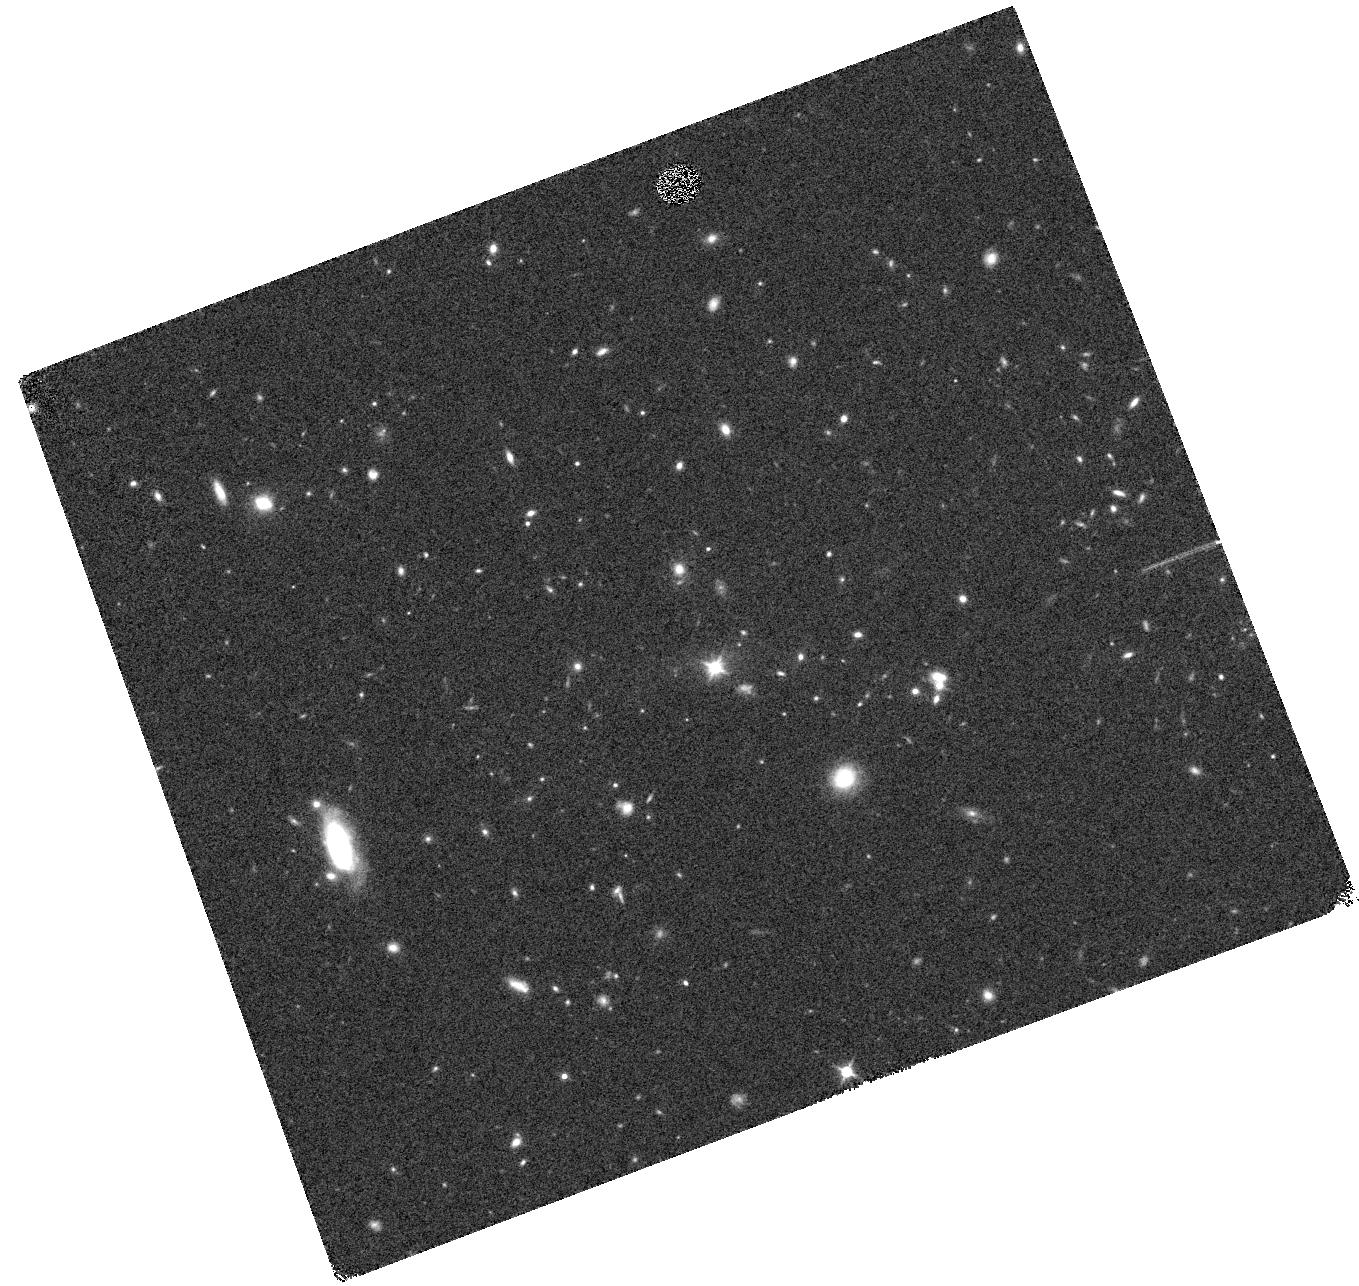
Target: J1300+4009. Instrument: WFC3/IR. Filter: F140W. Exposure: 9 min. Observation ID: hst_13740_27_wfc3_ir_f140w_icou27

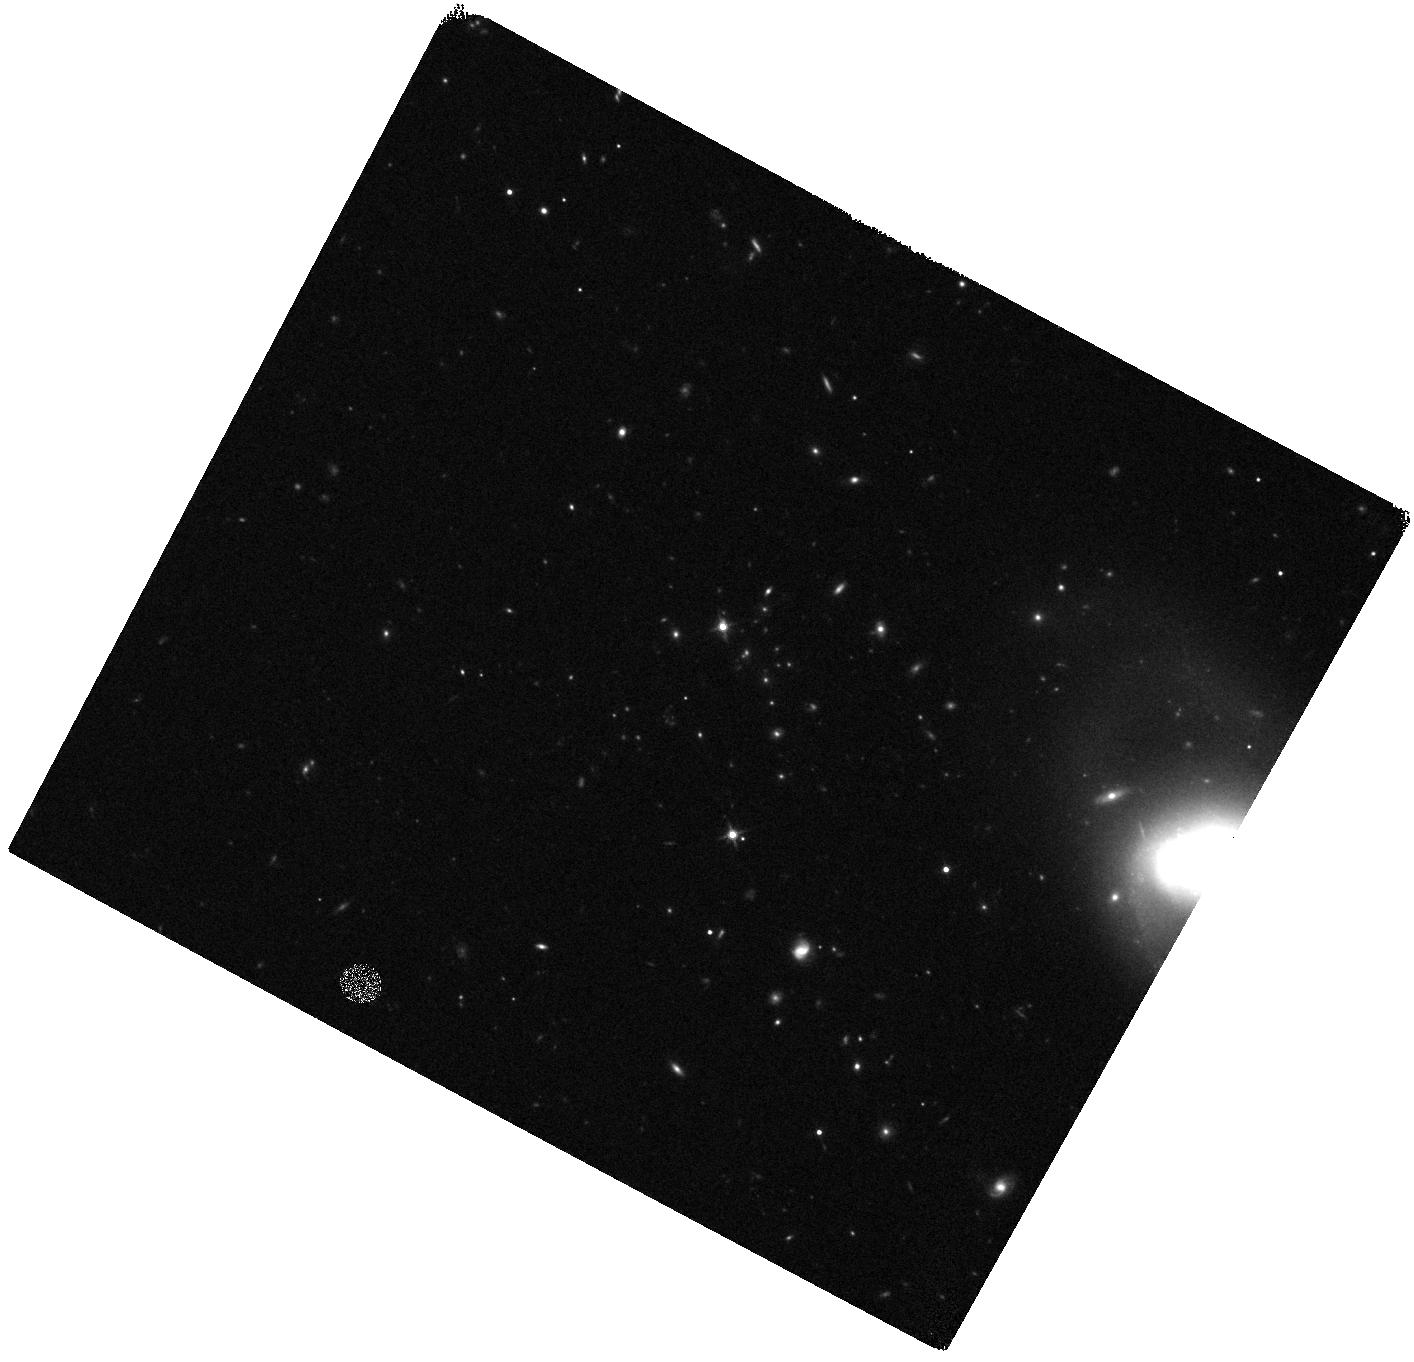
Target: J1052+0806. Instrument: WFC3/IR. Filter: F140W. Exposure: 8 min. Observation ID: hst_13740_19_wfc3_ir_f140w_icou19

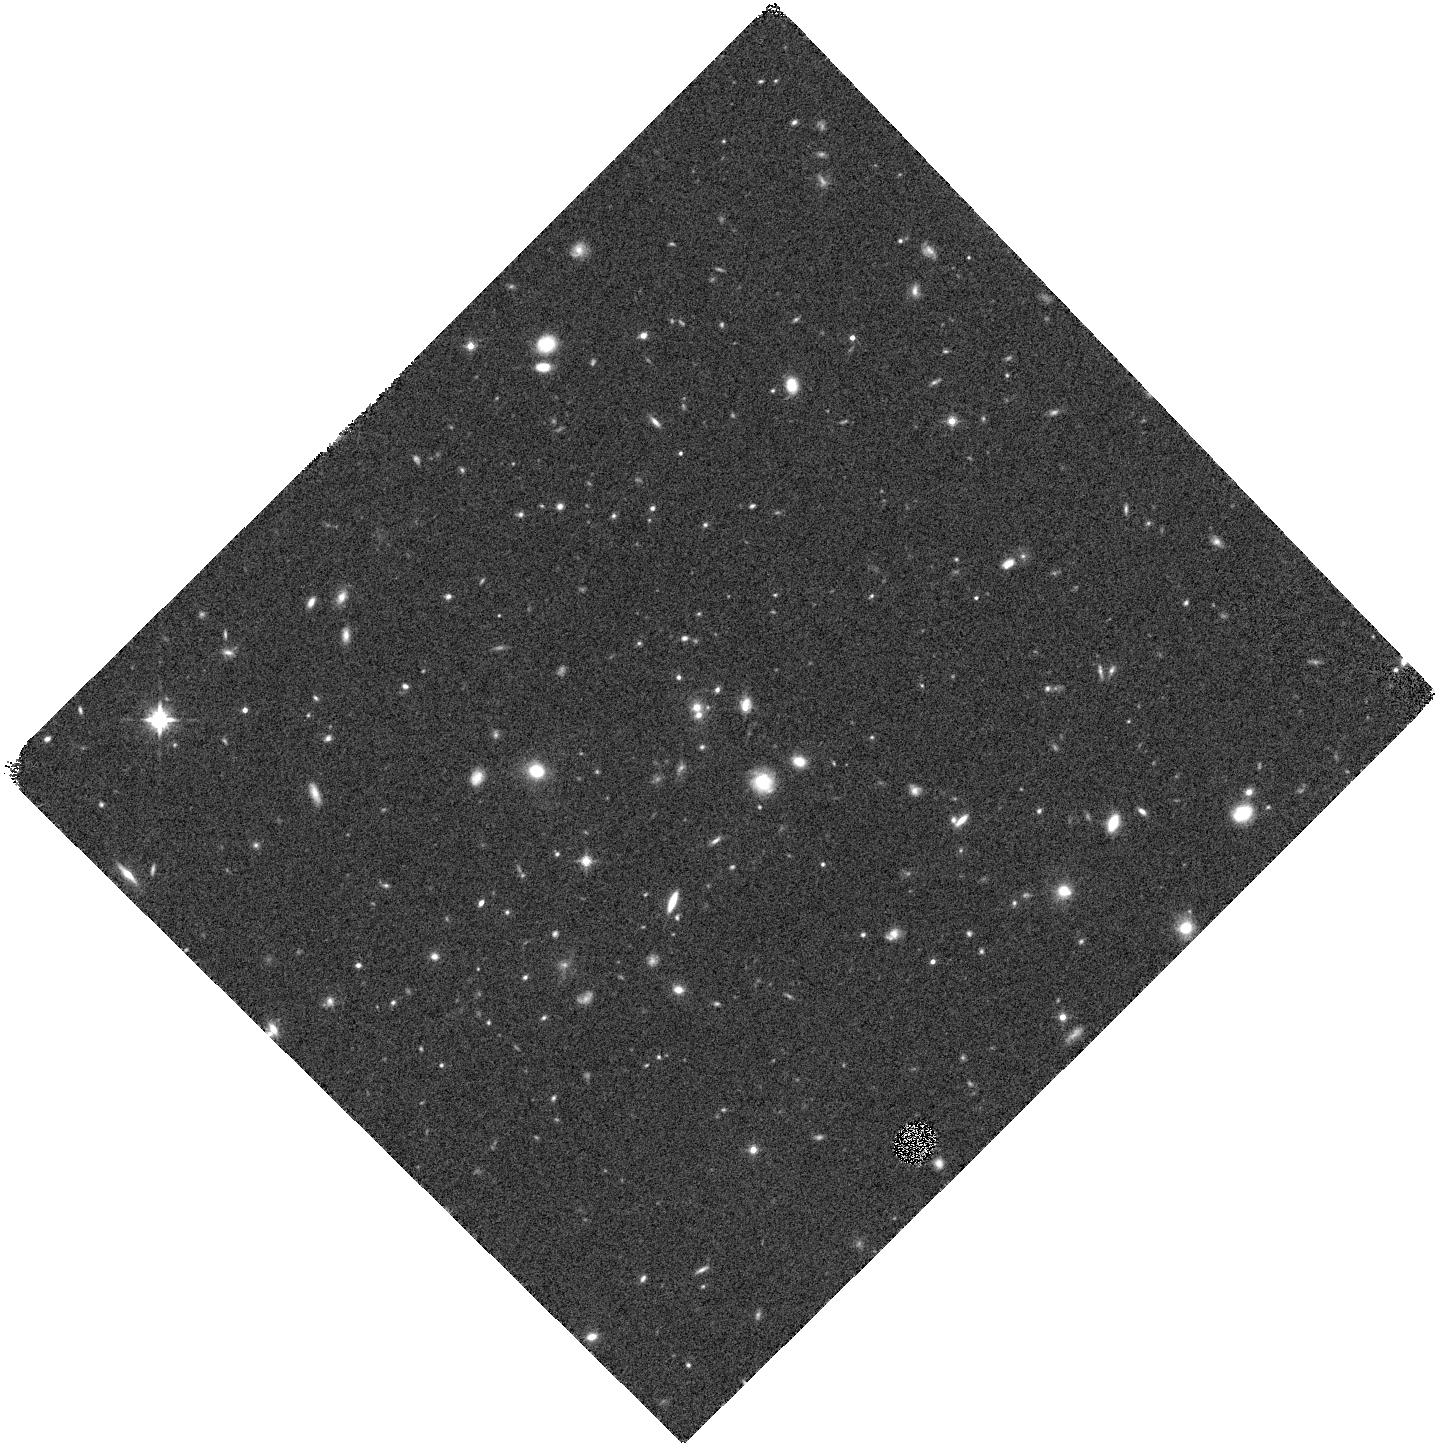
Target: 6CE1100+3505. Instrument: WFC3/IR. Filter: F140W. Exposure: 9 min. Observation ID: hst_13740_03_wfc3_ir_f140w_icou03

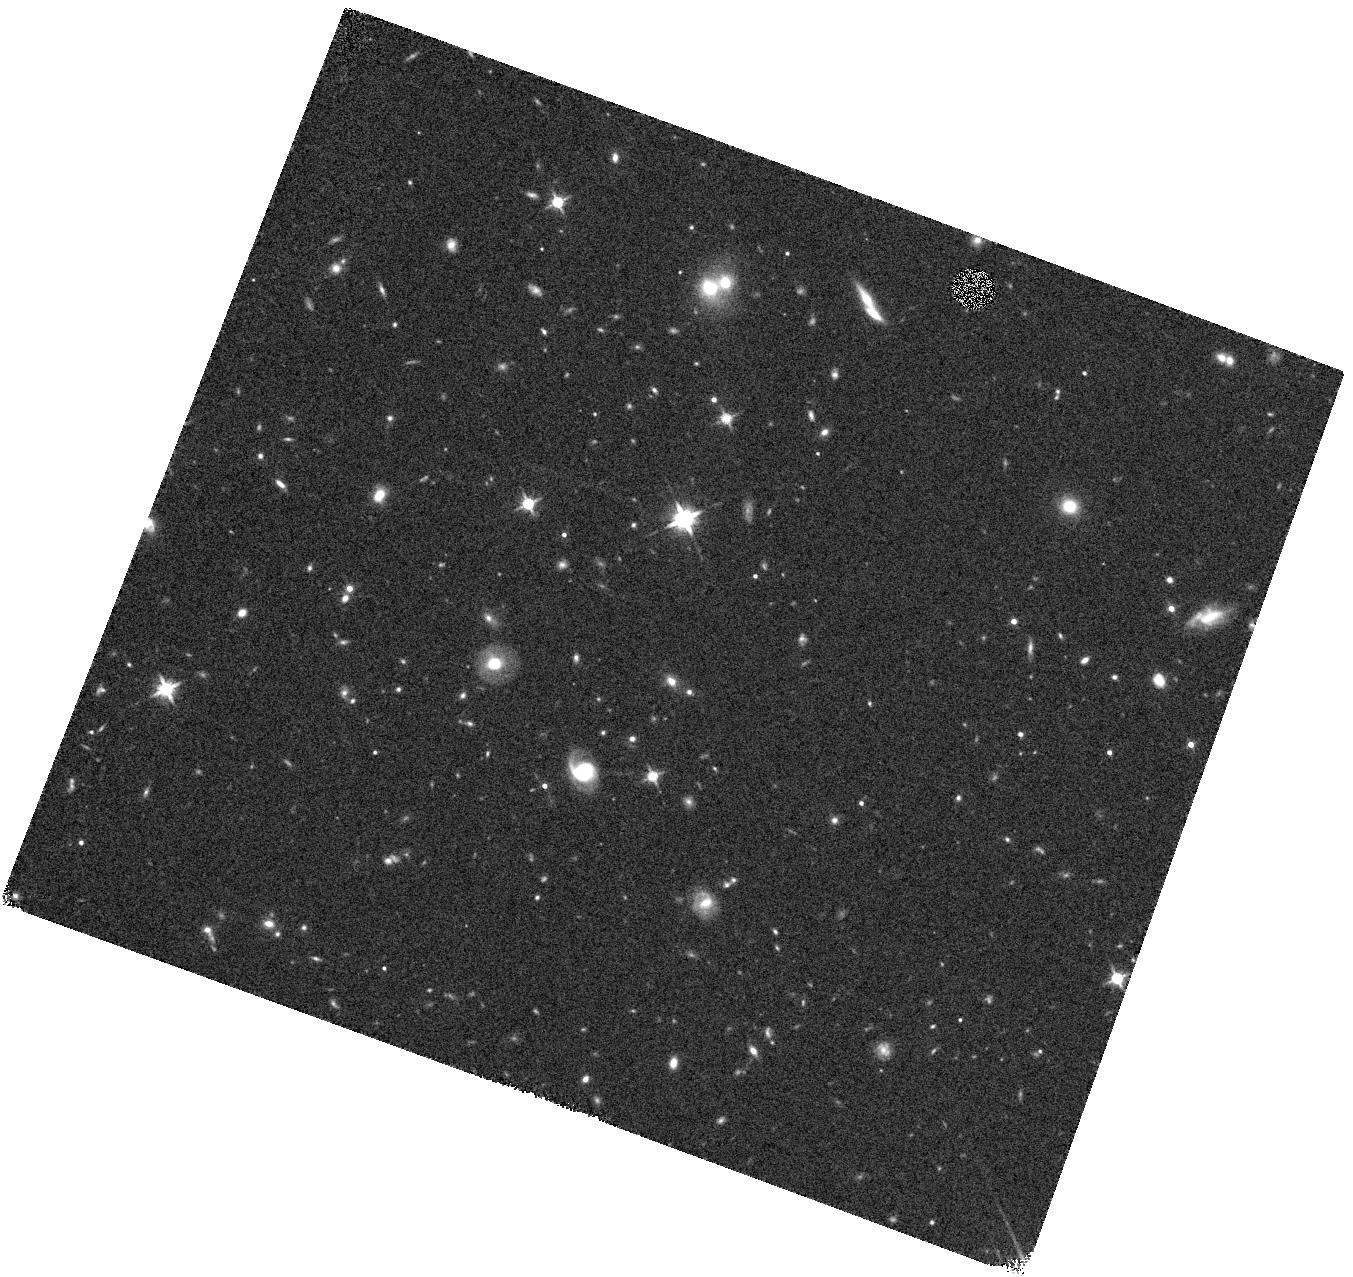
Target: MRC2224-273. Instrument: WFC3/IR. Filter: F140W. Exposure: 9 min. Observation ID: hst_13740_23_wfc3_ir_f140w_icou23

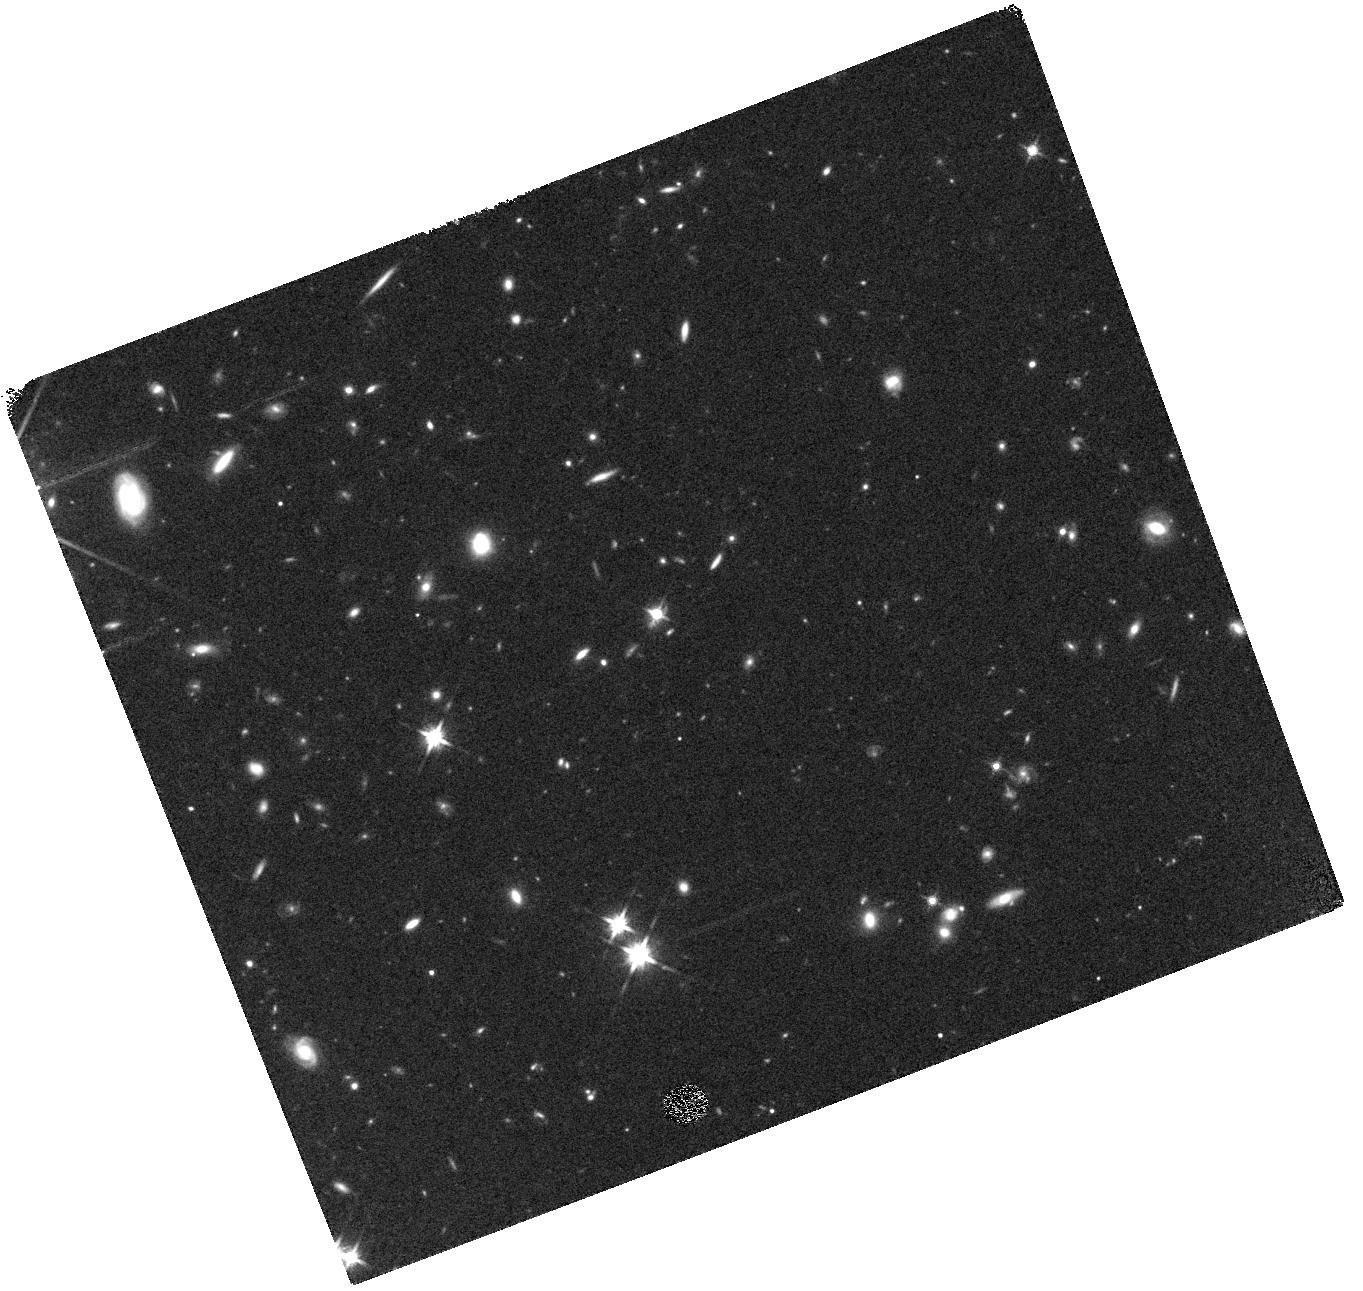
Target: J1510+5958. Instrument: WFC3/IR. Filter: F140W. Exposure: 9 min. Observation ID: hst_13740_14_wfc3_ir_f140w_icou14

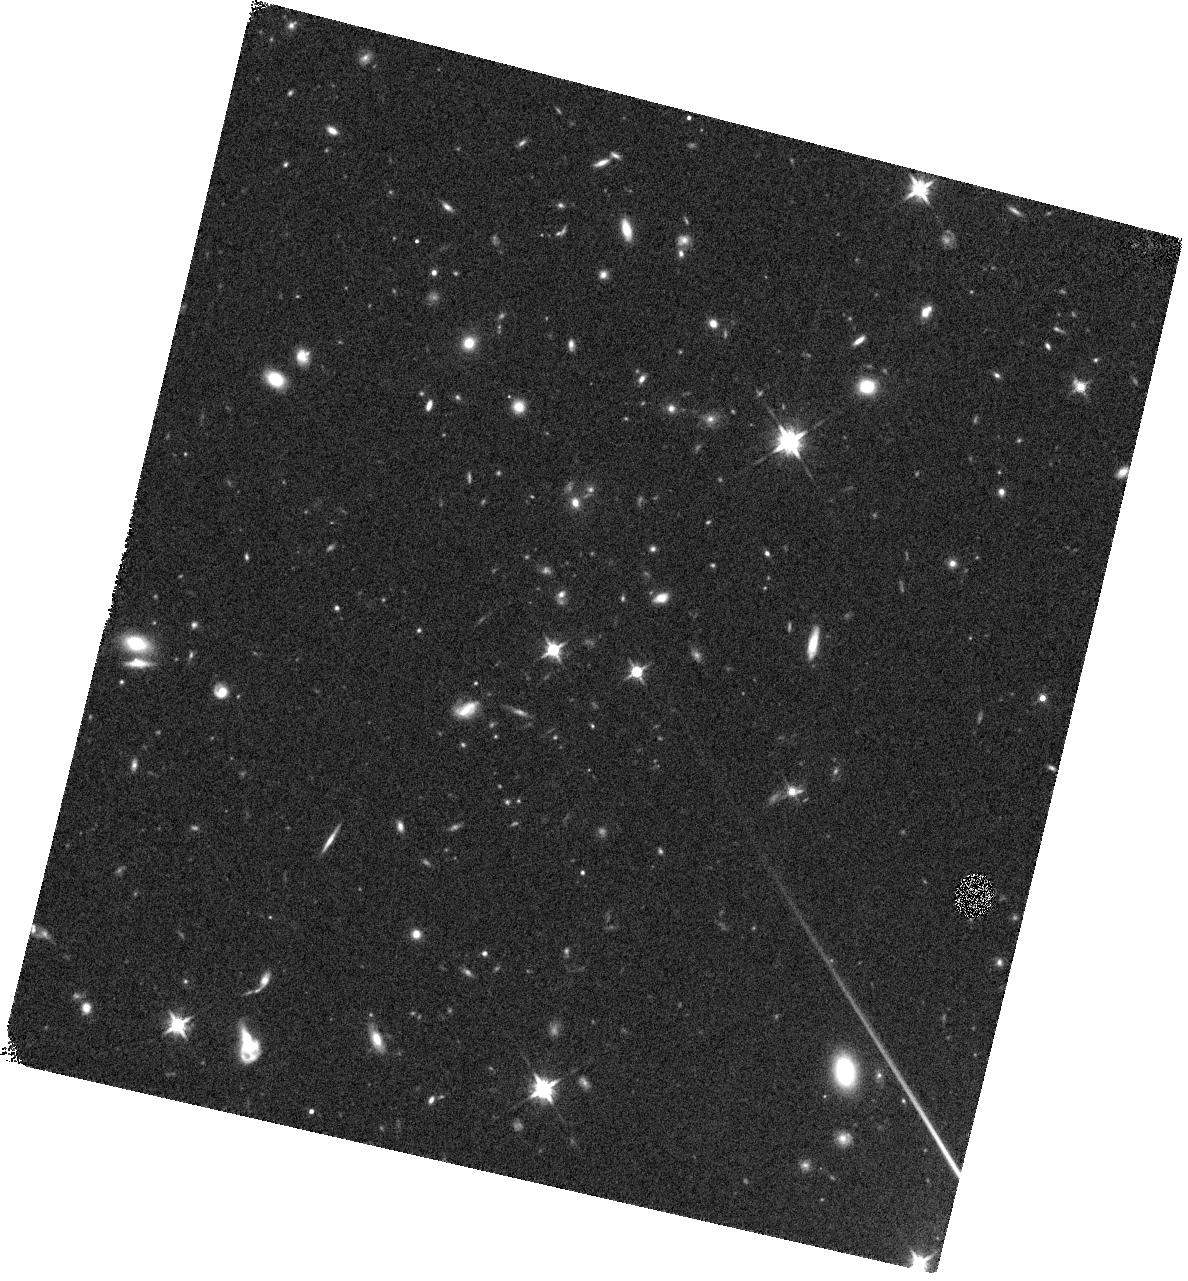
Target: J1017+6116. Instrument: WFC3/IR. Filter: F140W. Exposure: 9 min. Observation ID: hst_13740_05_wfc3_ir_f140w_icou05

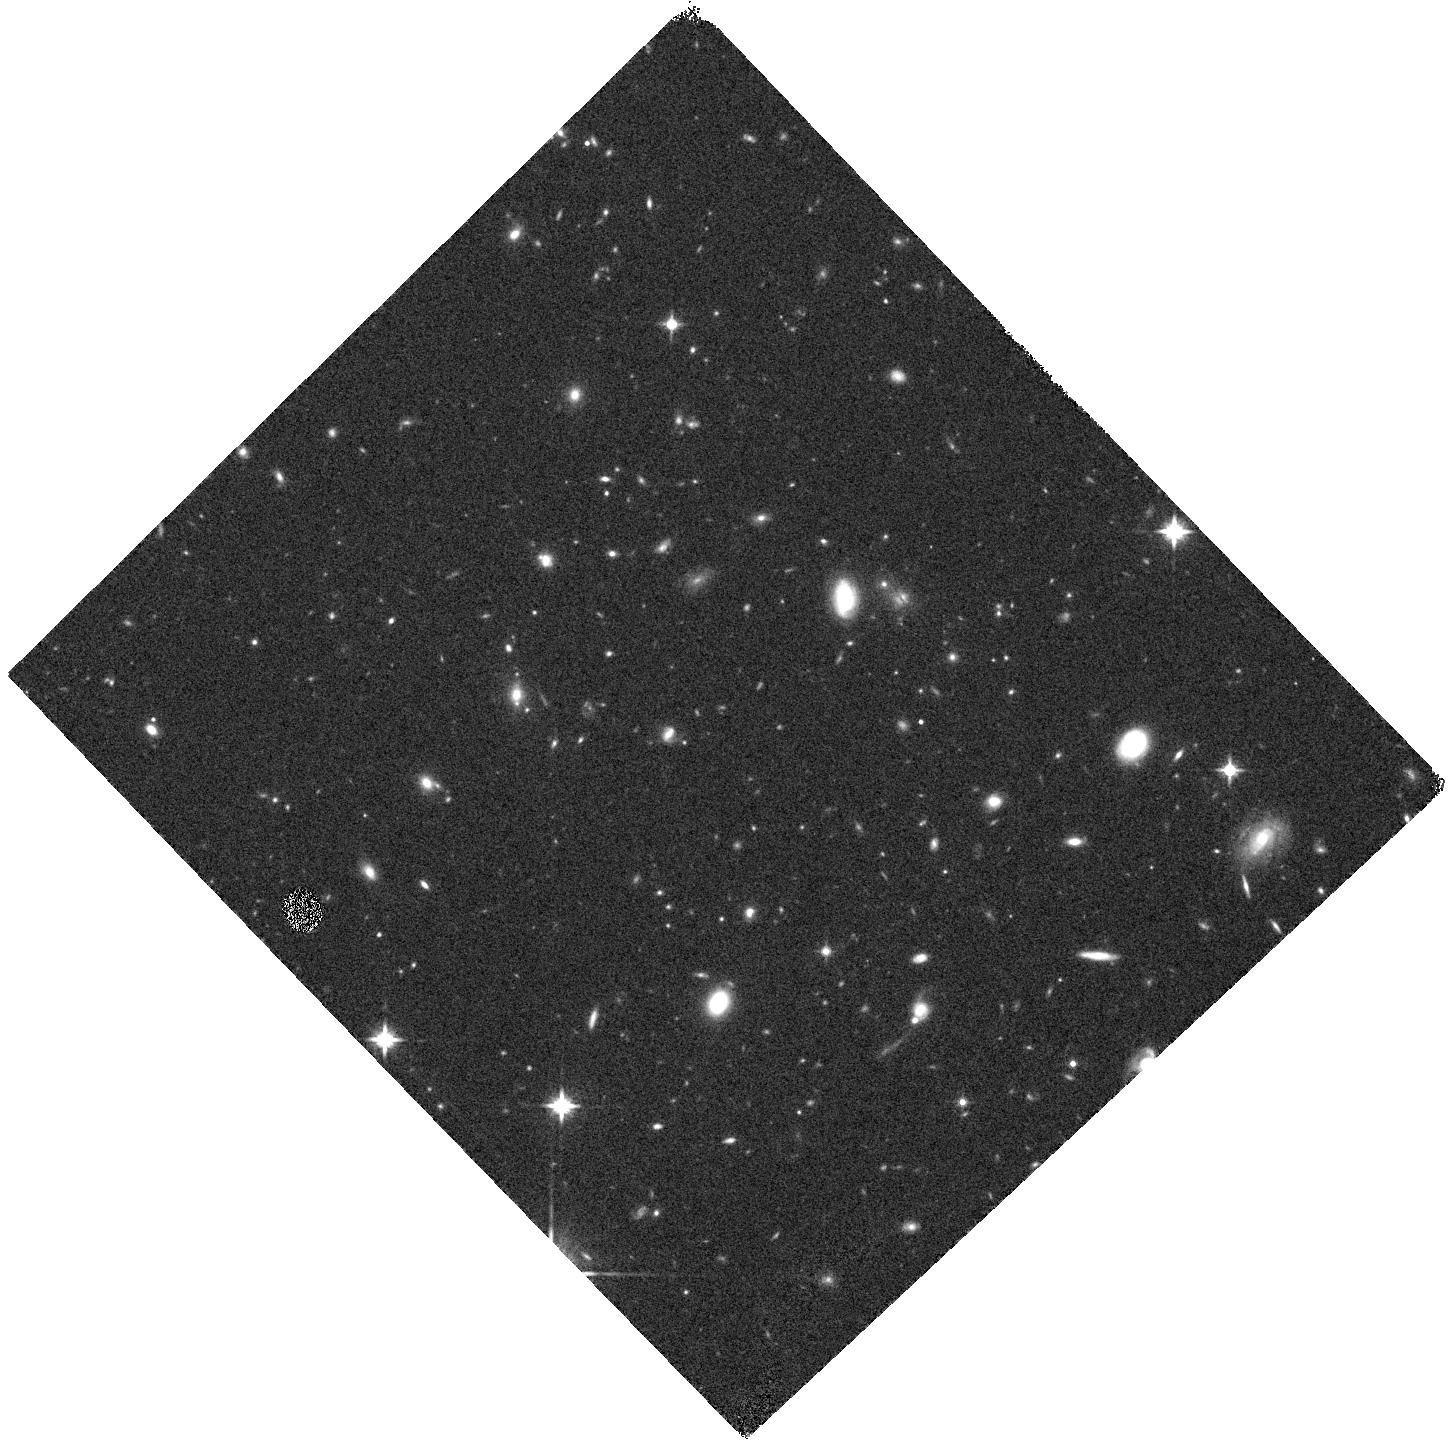
Target: TXS2353-003. Instrument: WFC3/IR. Filter: F140W. Exposure: 8 min. Observation ID: hst_13740_15_wfc3_ir_f140w_icou15

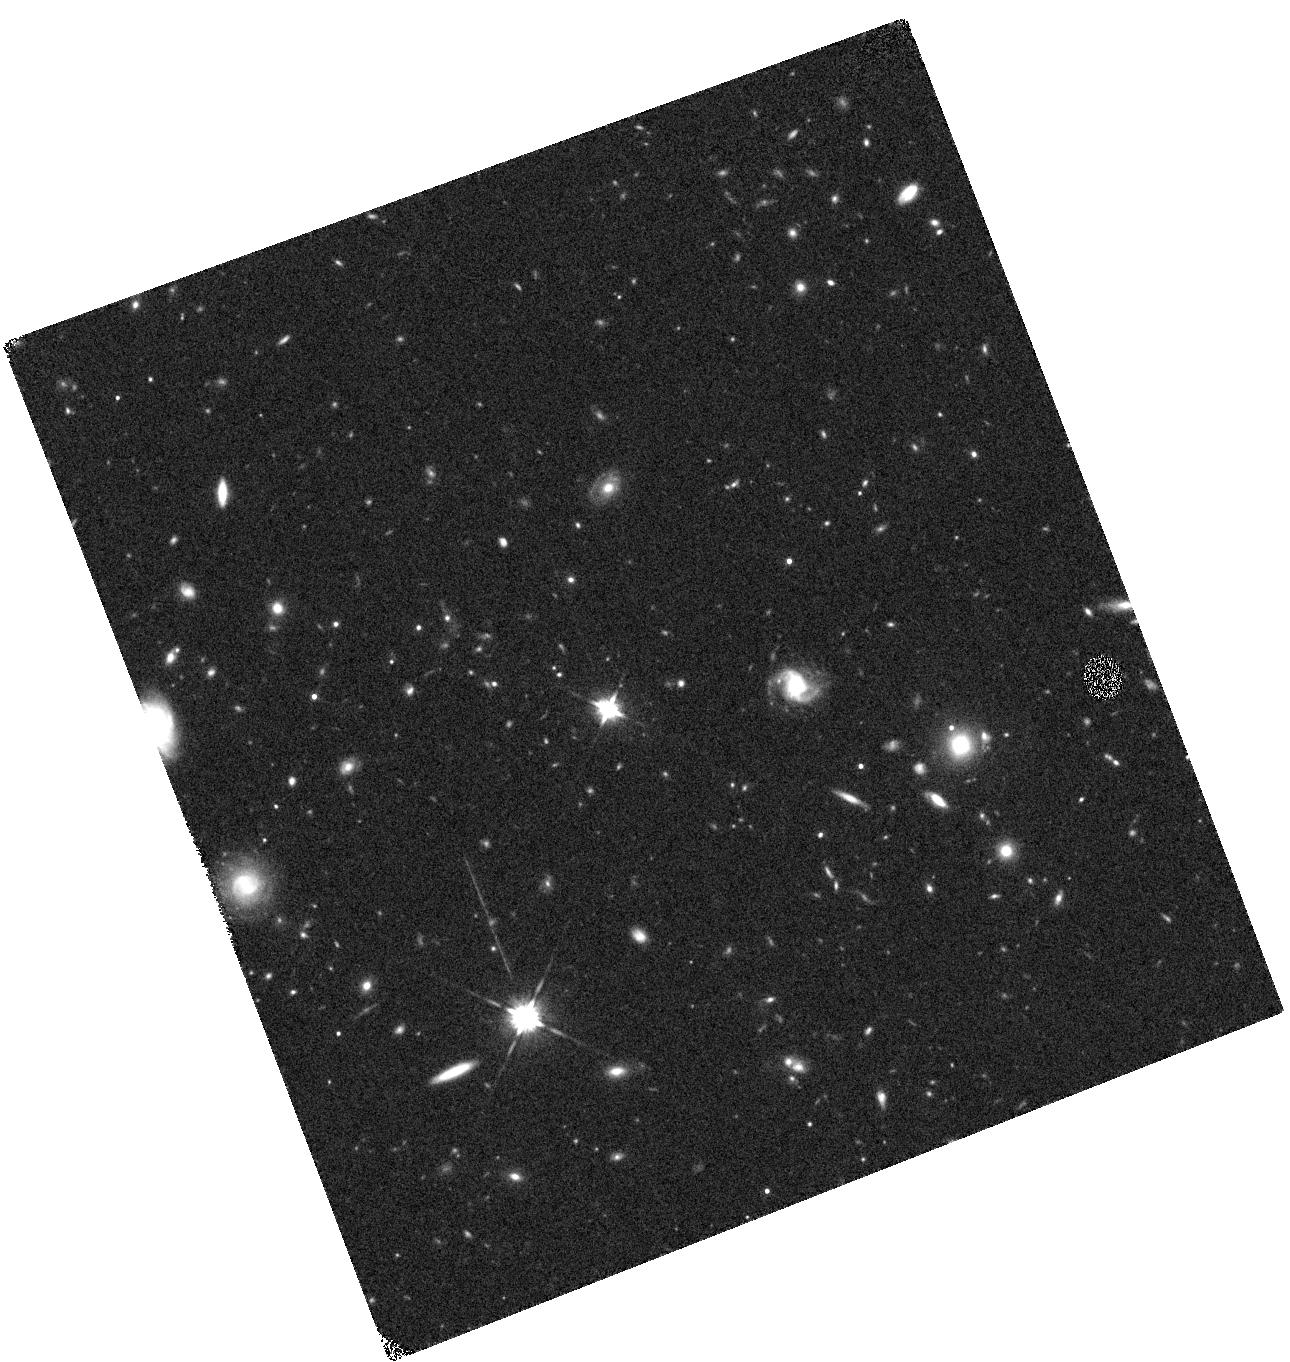
Target: J1358+5752. Instrument: WFC3/IR. Filter: F140W. Exposure: 9 min. Observation ID: hst_13740_11_wfc3_ir_f140w_icou11

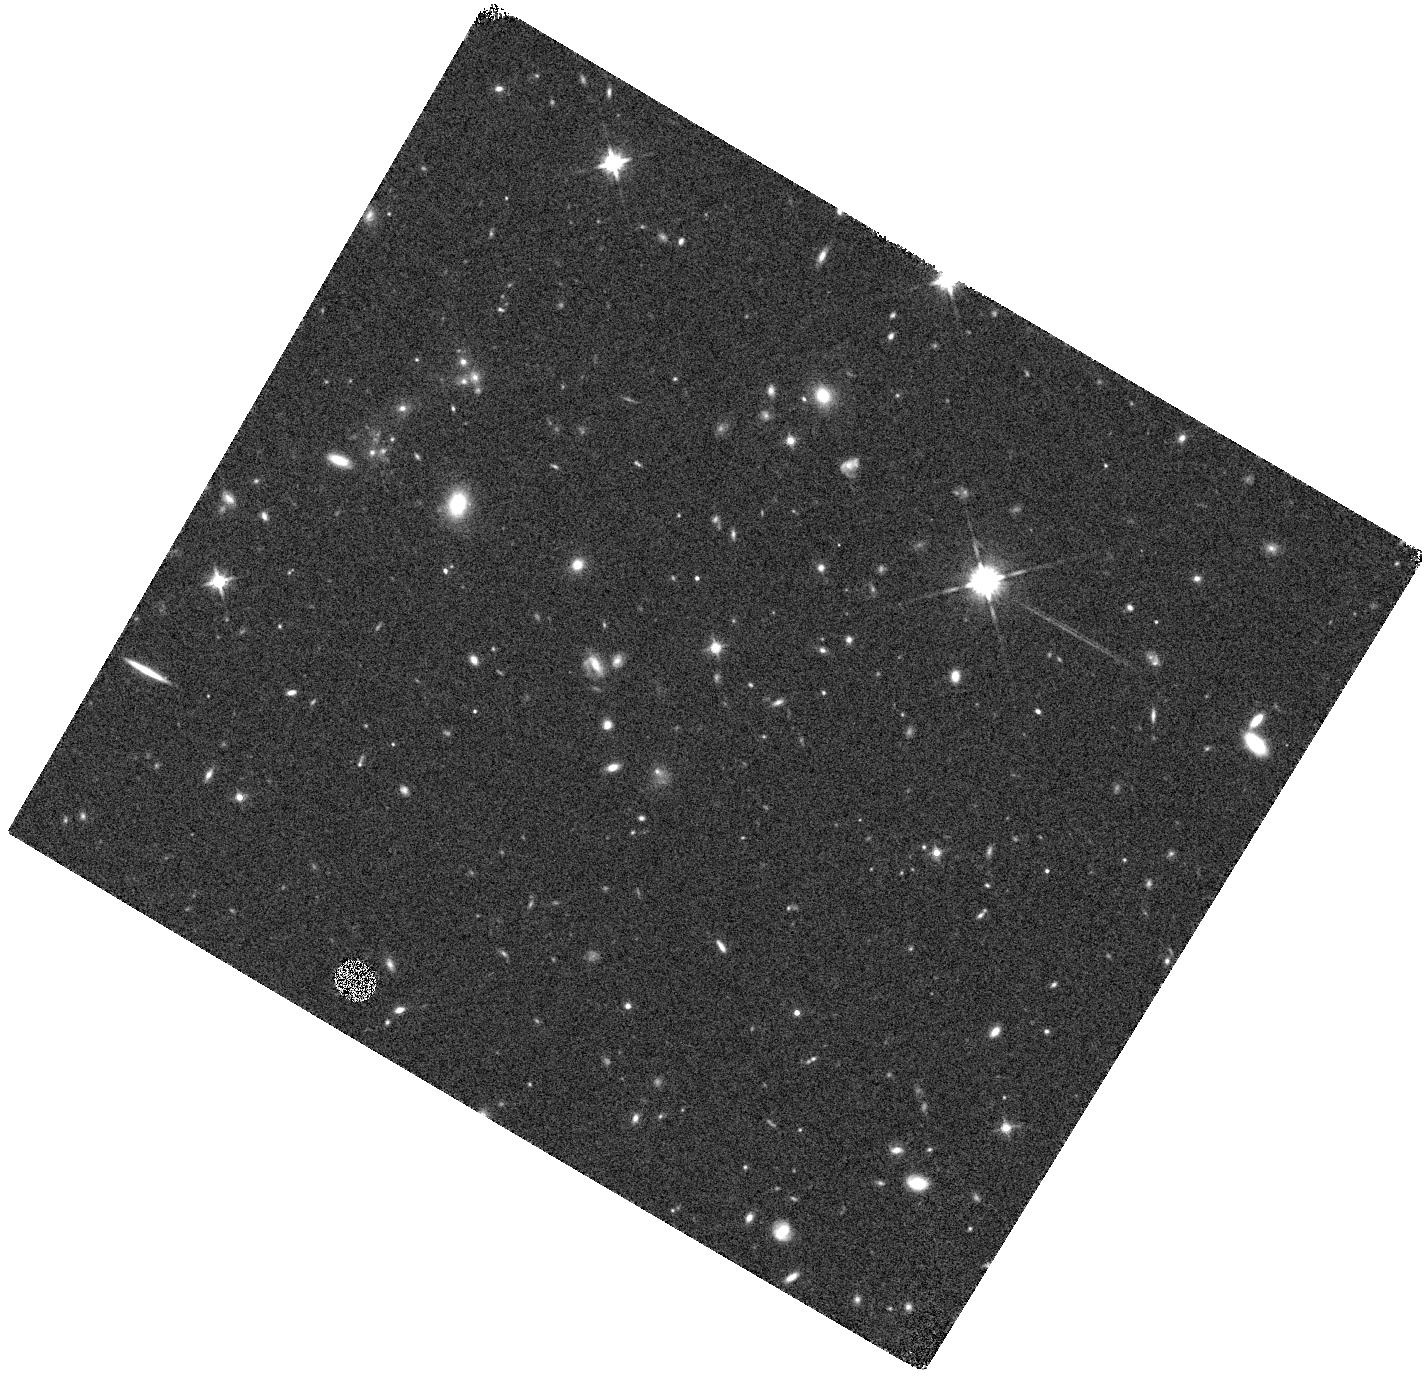
Target: J1018+0530. Instrument: WFC3/IR. Filter: F140W. Exposure: 8 min. Observation ID: hst_13740_39_wfc3_ir_f140w_icou39

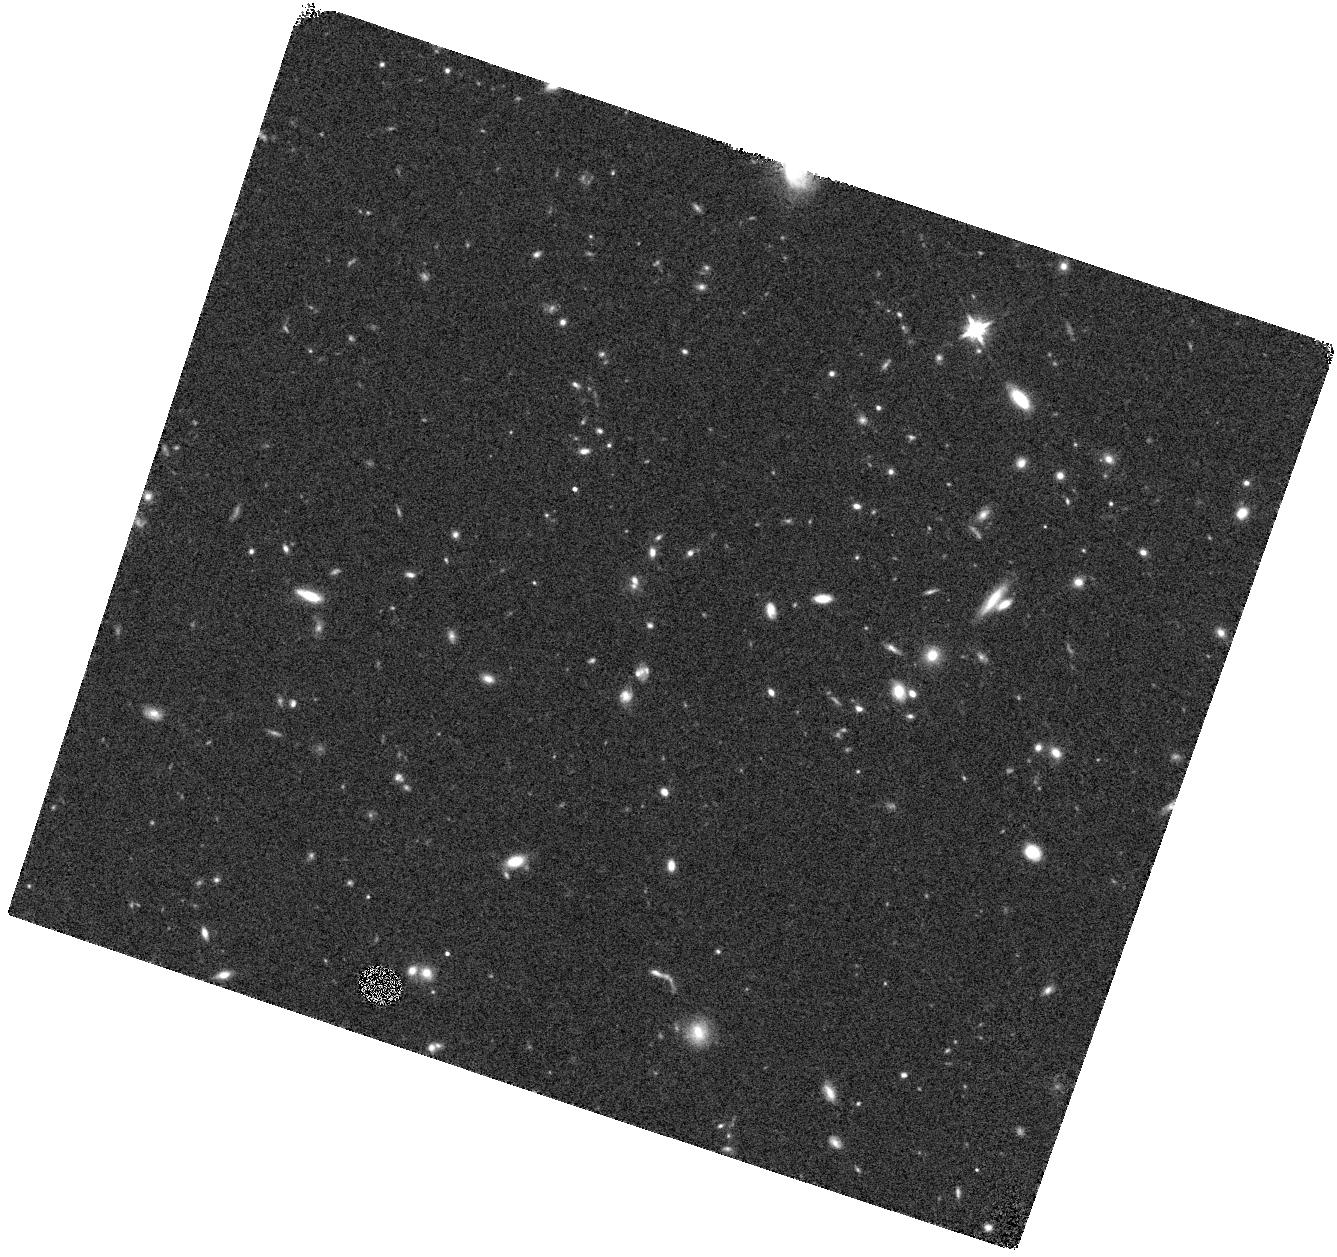
Target: 6CSS1054+4459. Instrument: WFC3/IR. Filter: F140W. Exposure: 9 min. Observation ID: hst_13740_21_wfc3_ir_f140w_icou21

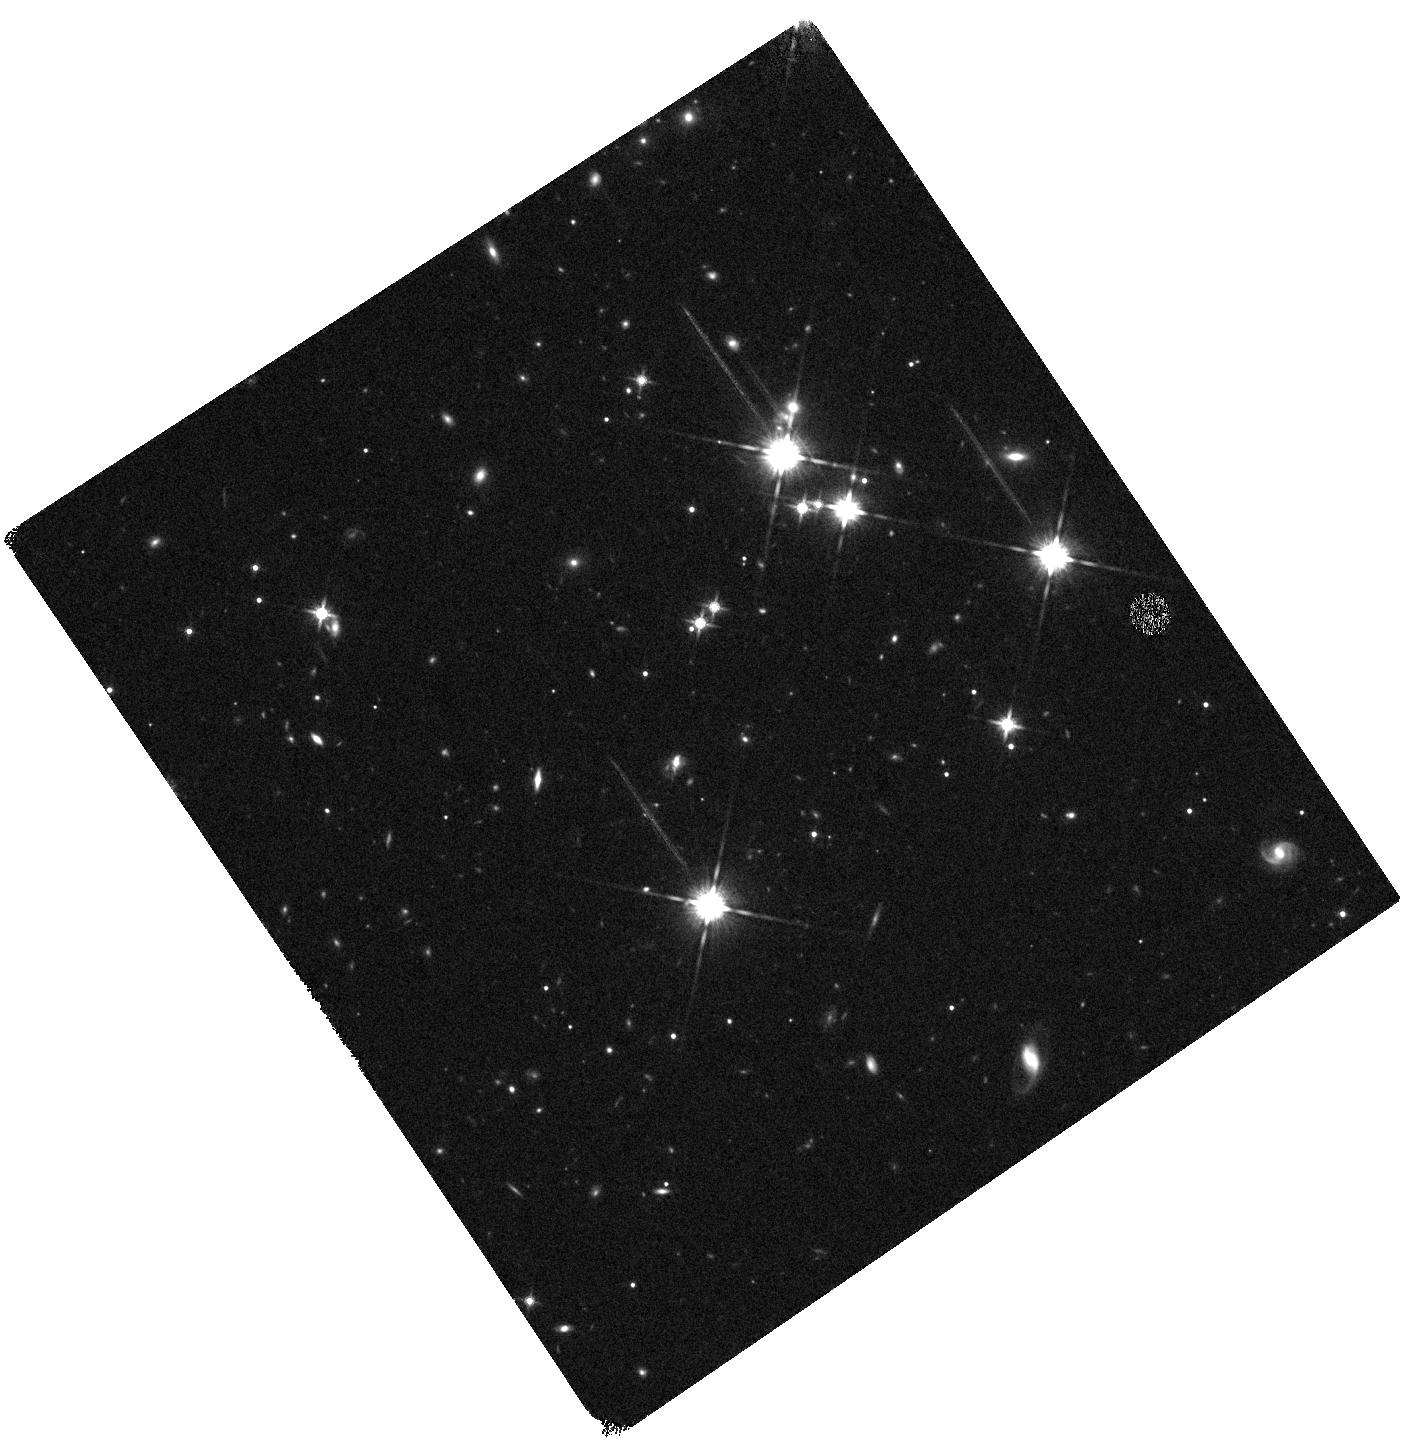
Target: MRC0955-288. Instrument: WFC3/IR. Filter: F140W. Exposure: 9 min. Observation ID: hst_13740_17_wfc3_ir_f140w_icou17

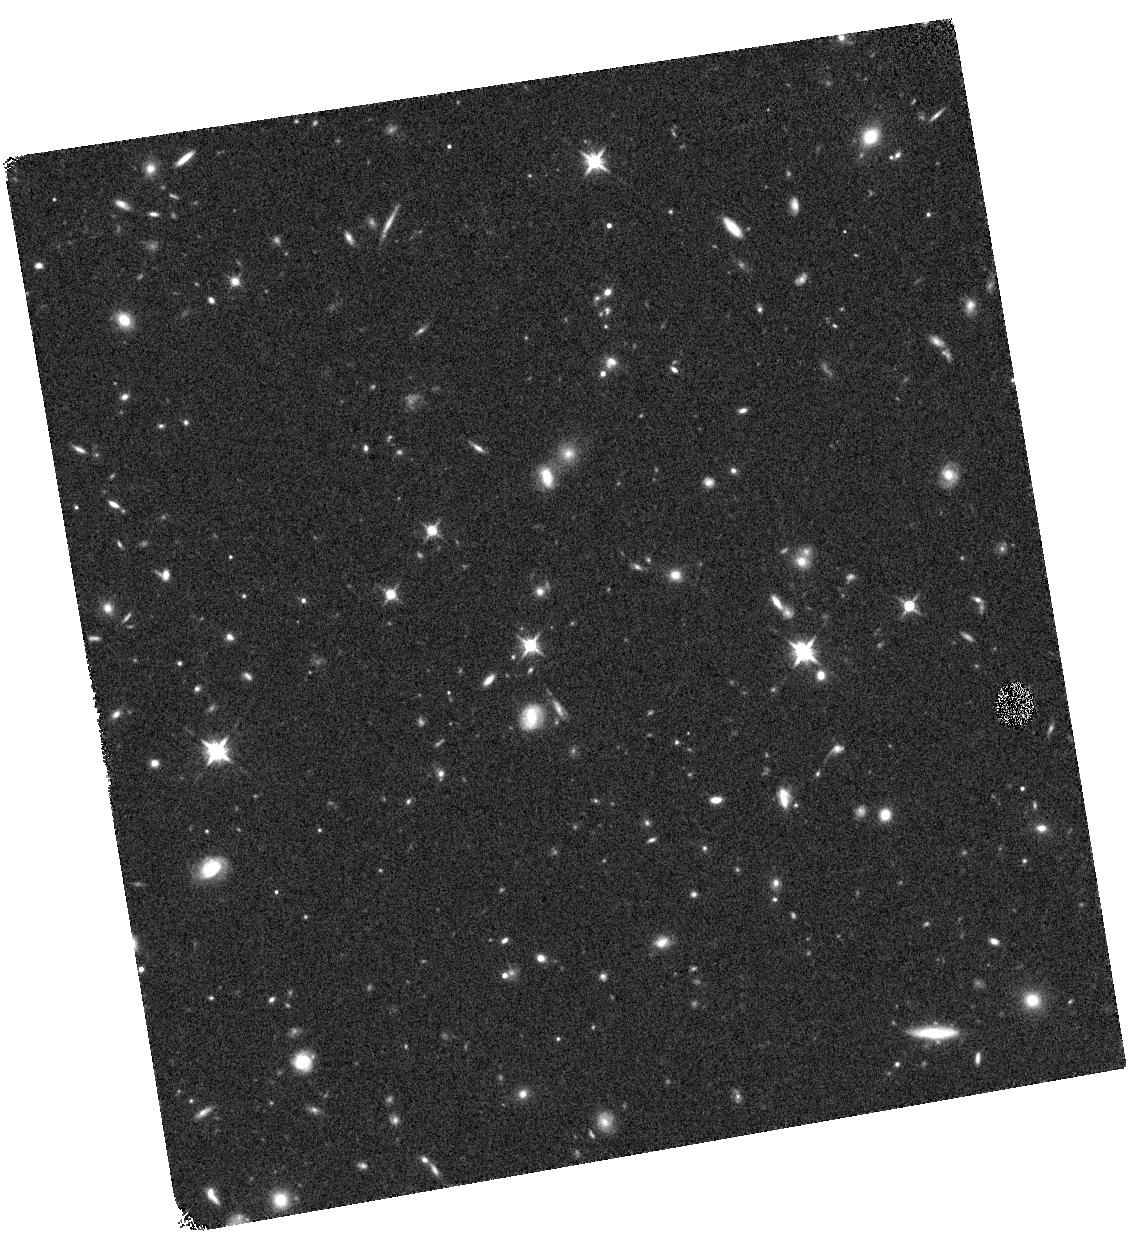
Target: J1515+2133. Instrument: WFC3/IR. Filter: F140W. Exposure: 9 min. Observation ID: hst_13740_36_wfc3_ir_f140w_icou36

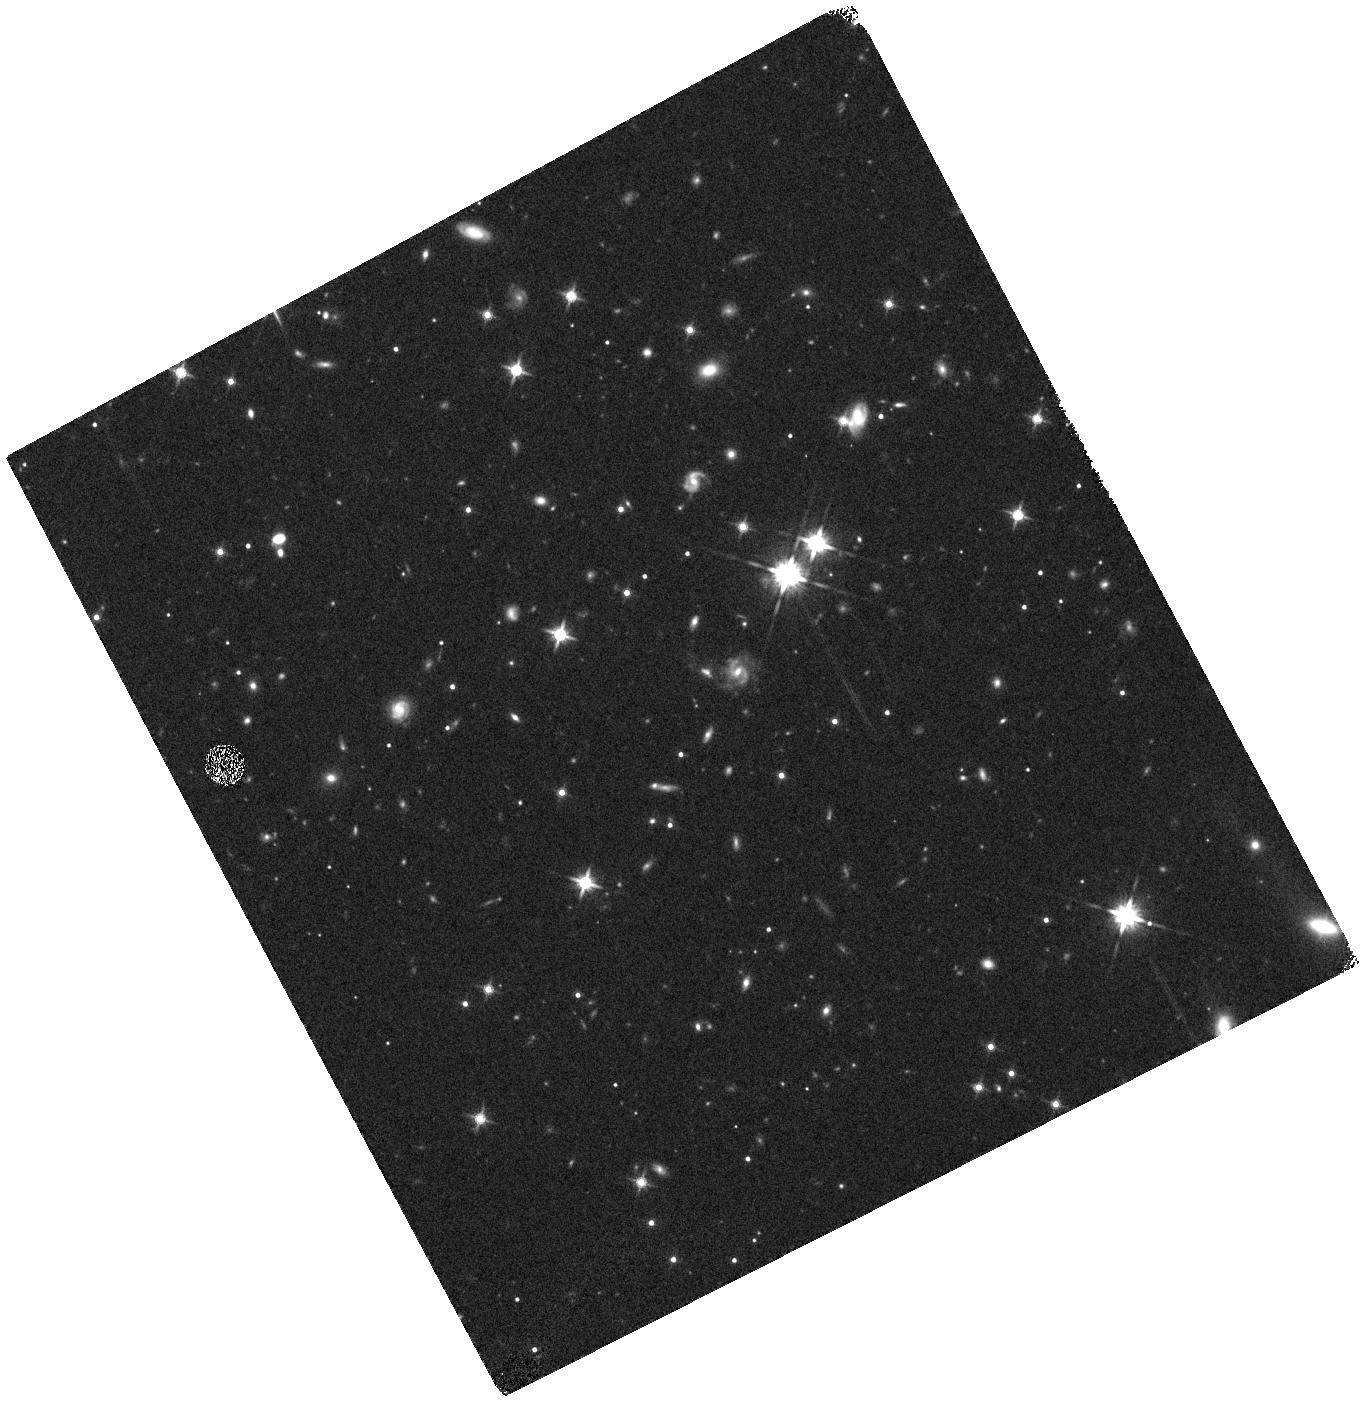
Target: MRC2036-254. Instrument: WFC3/IR. Filter: F140W. Exposure: 9 min. Observation ID: hst_13740_01_wfc3_ir_f140w_icou01

Clusters Around Radio-Loud AGN: Spectroscopy of Infrared-Selected Galaxy Clusters at z>1.4 (PI: Stern, Daniel K)

Spitzer has revolutionized studies of distant galaxy clusters. Largely courtesy of IRAC's efficiency at detecting and isolating massive galaxies at high redshift, several dozen clusters have now been confirmed at z>1, including a few massive systems at z>1.5. These cluster samples have, for example, probed the star-formation and mass assembly history of massive galaxies, studied the evolutionary role of AGN in galaxy clusters, and provided a target-rich sample of distant, massive galaxies in which to identify cosmologically interesting Type- Ia supernovae. Most of the distant clusters identified to date come from field surveys, effectively limiting the redshift and mass range of identified structures. Complementary targeted searches for clusters and proto-clusters around radio galaxies have proven quite successful due to the known tendency for radio-loud AGN to reside in rich environments. Taking advantage of this as well as the efficiency with which Spitzer detects and isolates L* galaxies at high redshift, we have identified a large sample of mid-infrared-selected galaxy cluster candidates from the 420 powerful radio-loud AGN fields observed by our 408 hr Warm Spitzer program, `Clusters around Radio-Loud AGN' (CARLA). We propose here to spectroscopically follow-up our 20 richest fields (at 1.4<z<2.8) using the WFC3 G141 slitless grism. The proposed 40-orbit program will increase the number of massive clusters known at z>1.5 by approximately an order of magnitude. Clusters at these high redshifts are valuable both for studying the formation and evolution of massive, early-type galaxies as well as a probe of fundamental cosmological parameters.